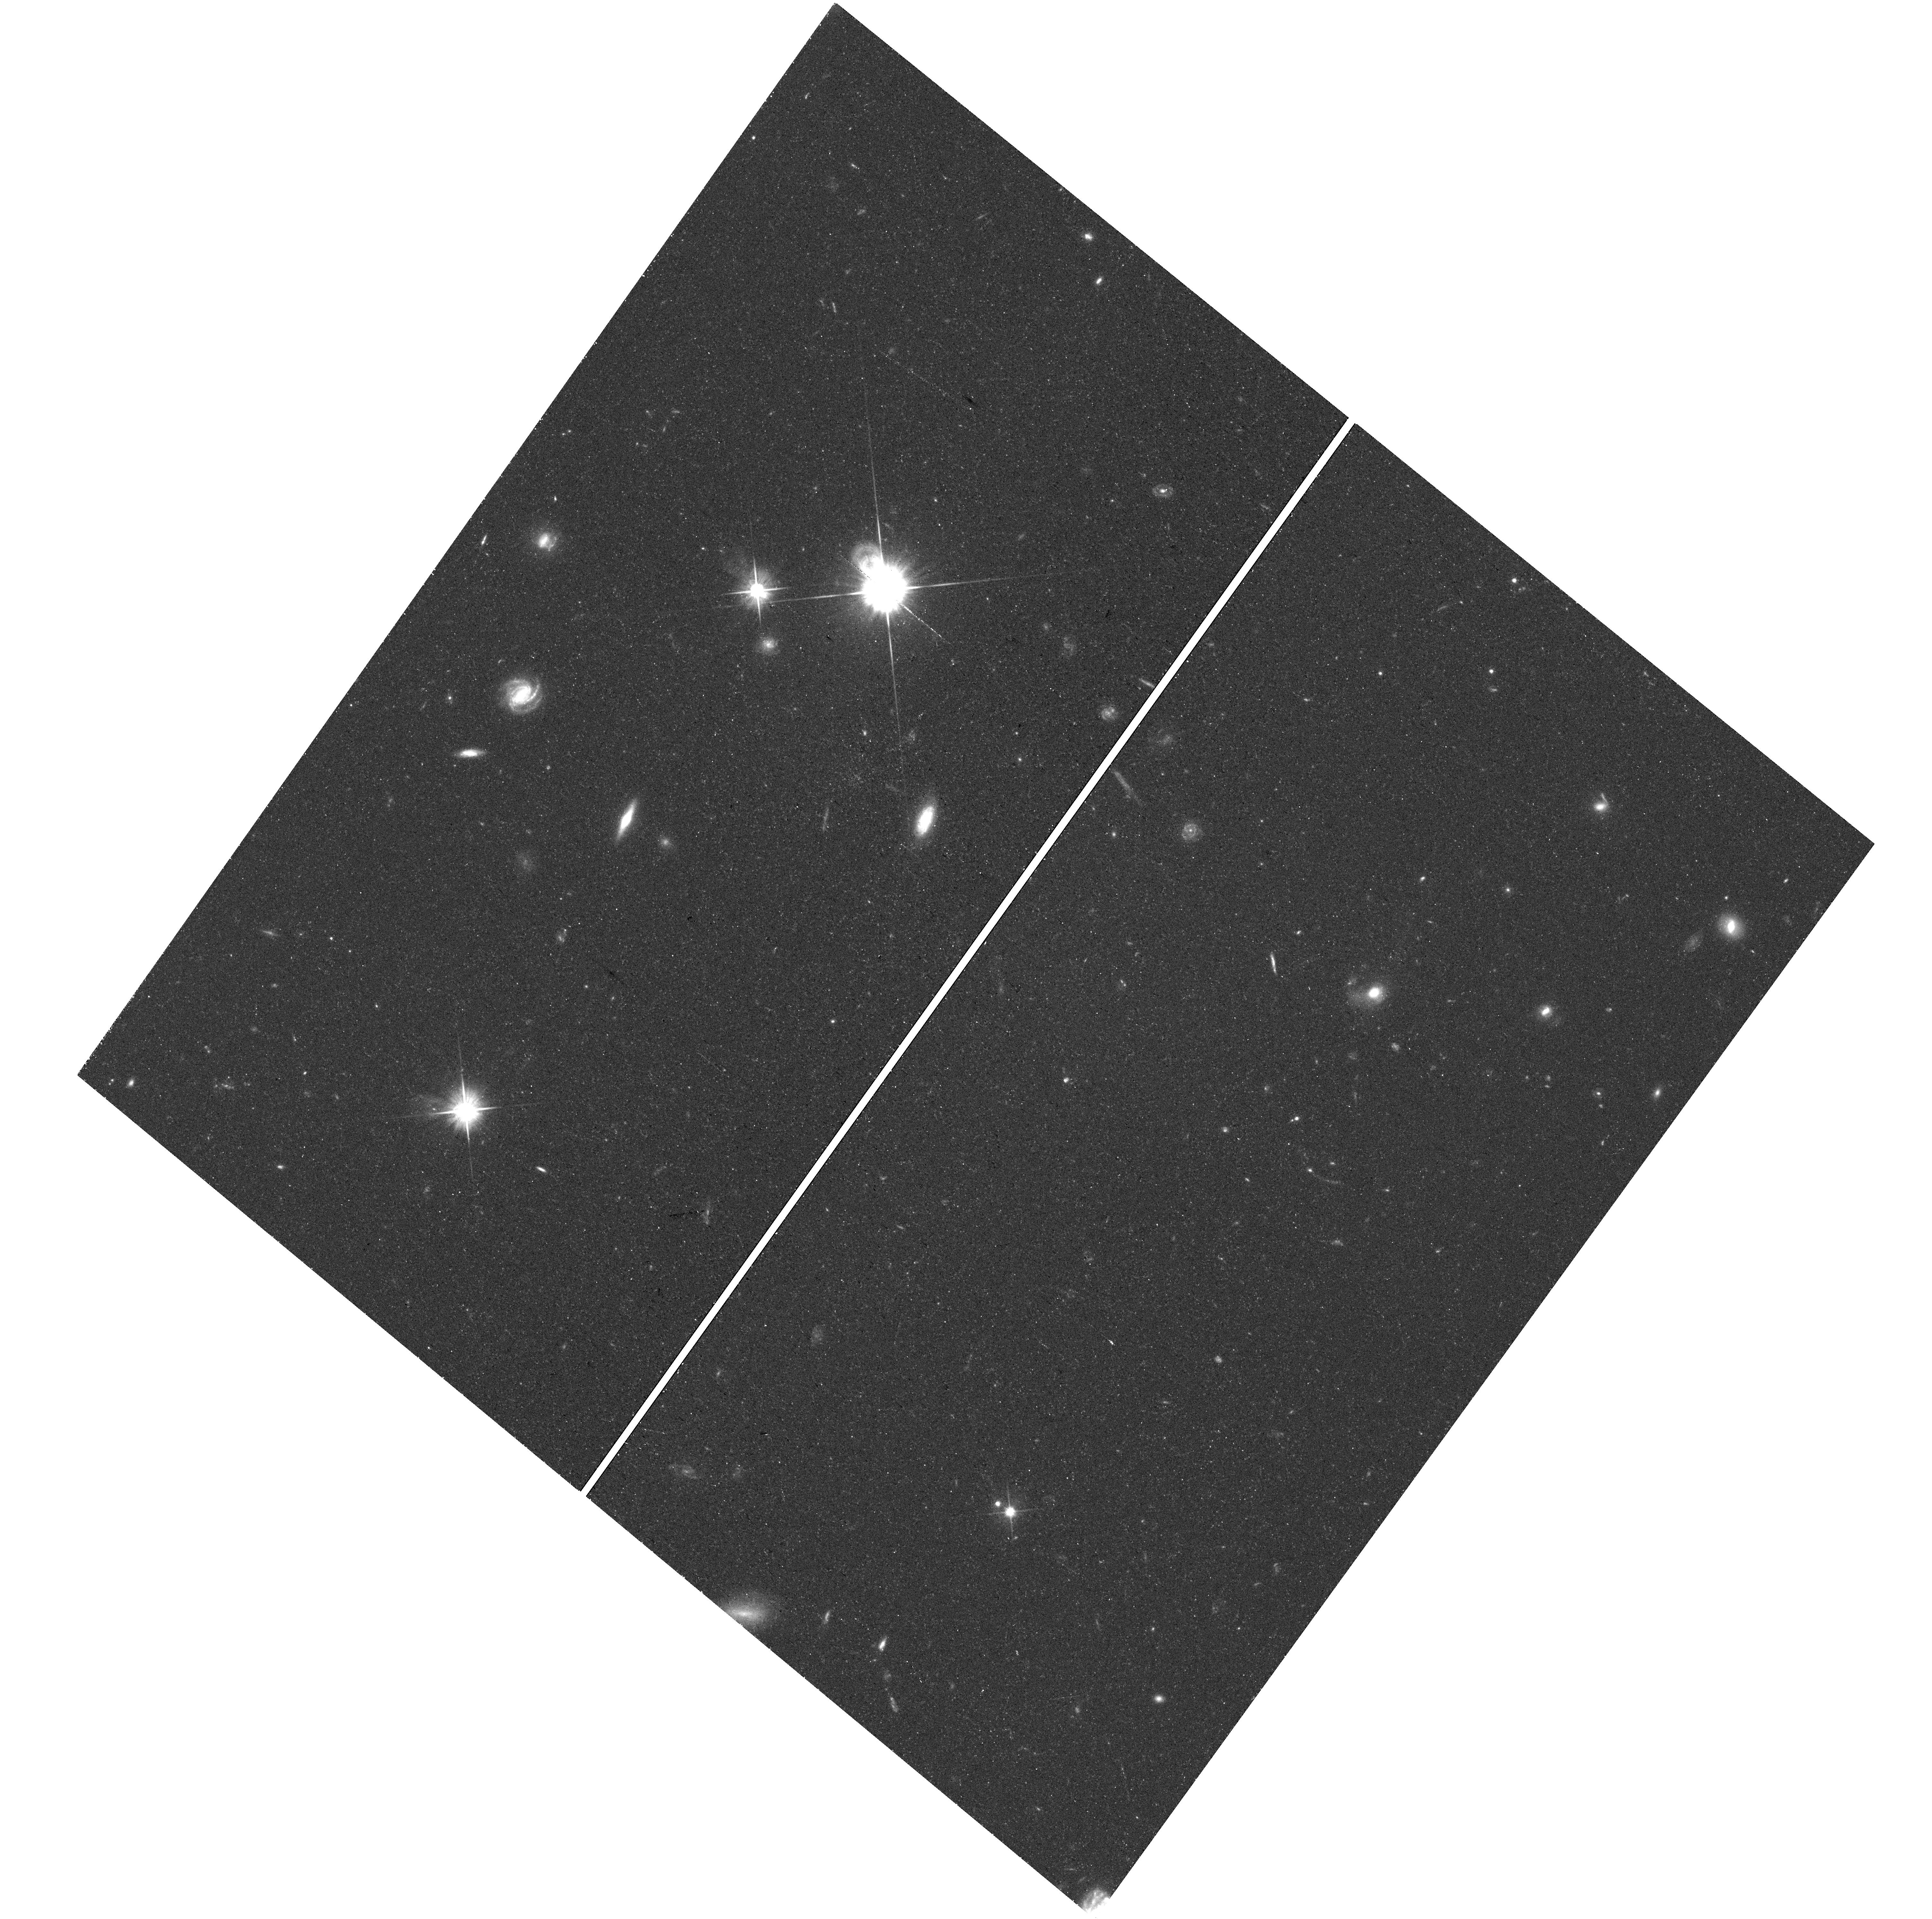
Target: field at RA 155.767°, Dec 42.124°
Instrument: WFC3/UVIS
Filter: F606W
Exposure: 36 min
Observation ID: hst_16791_56_wfc3_uvis_f606w_iemv56

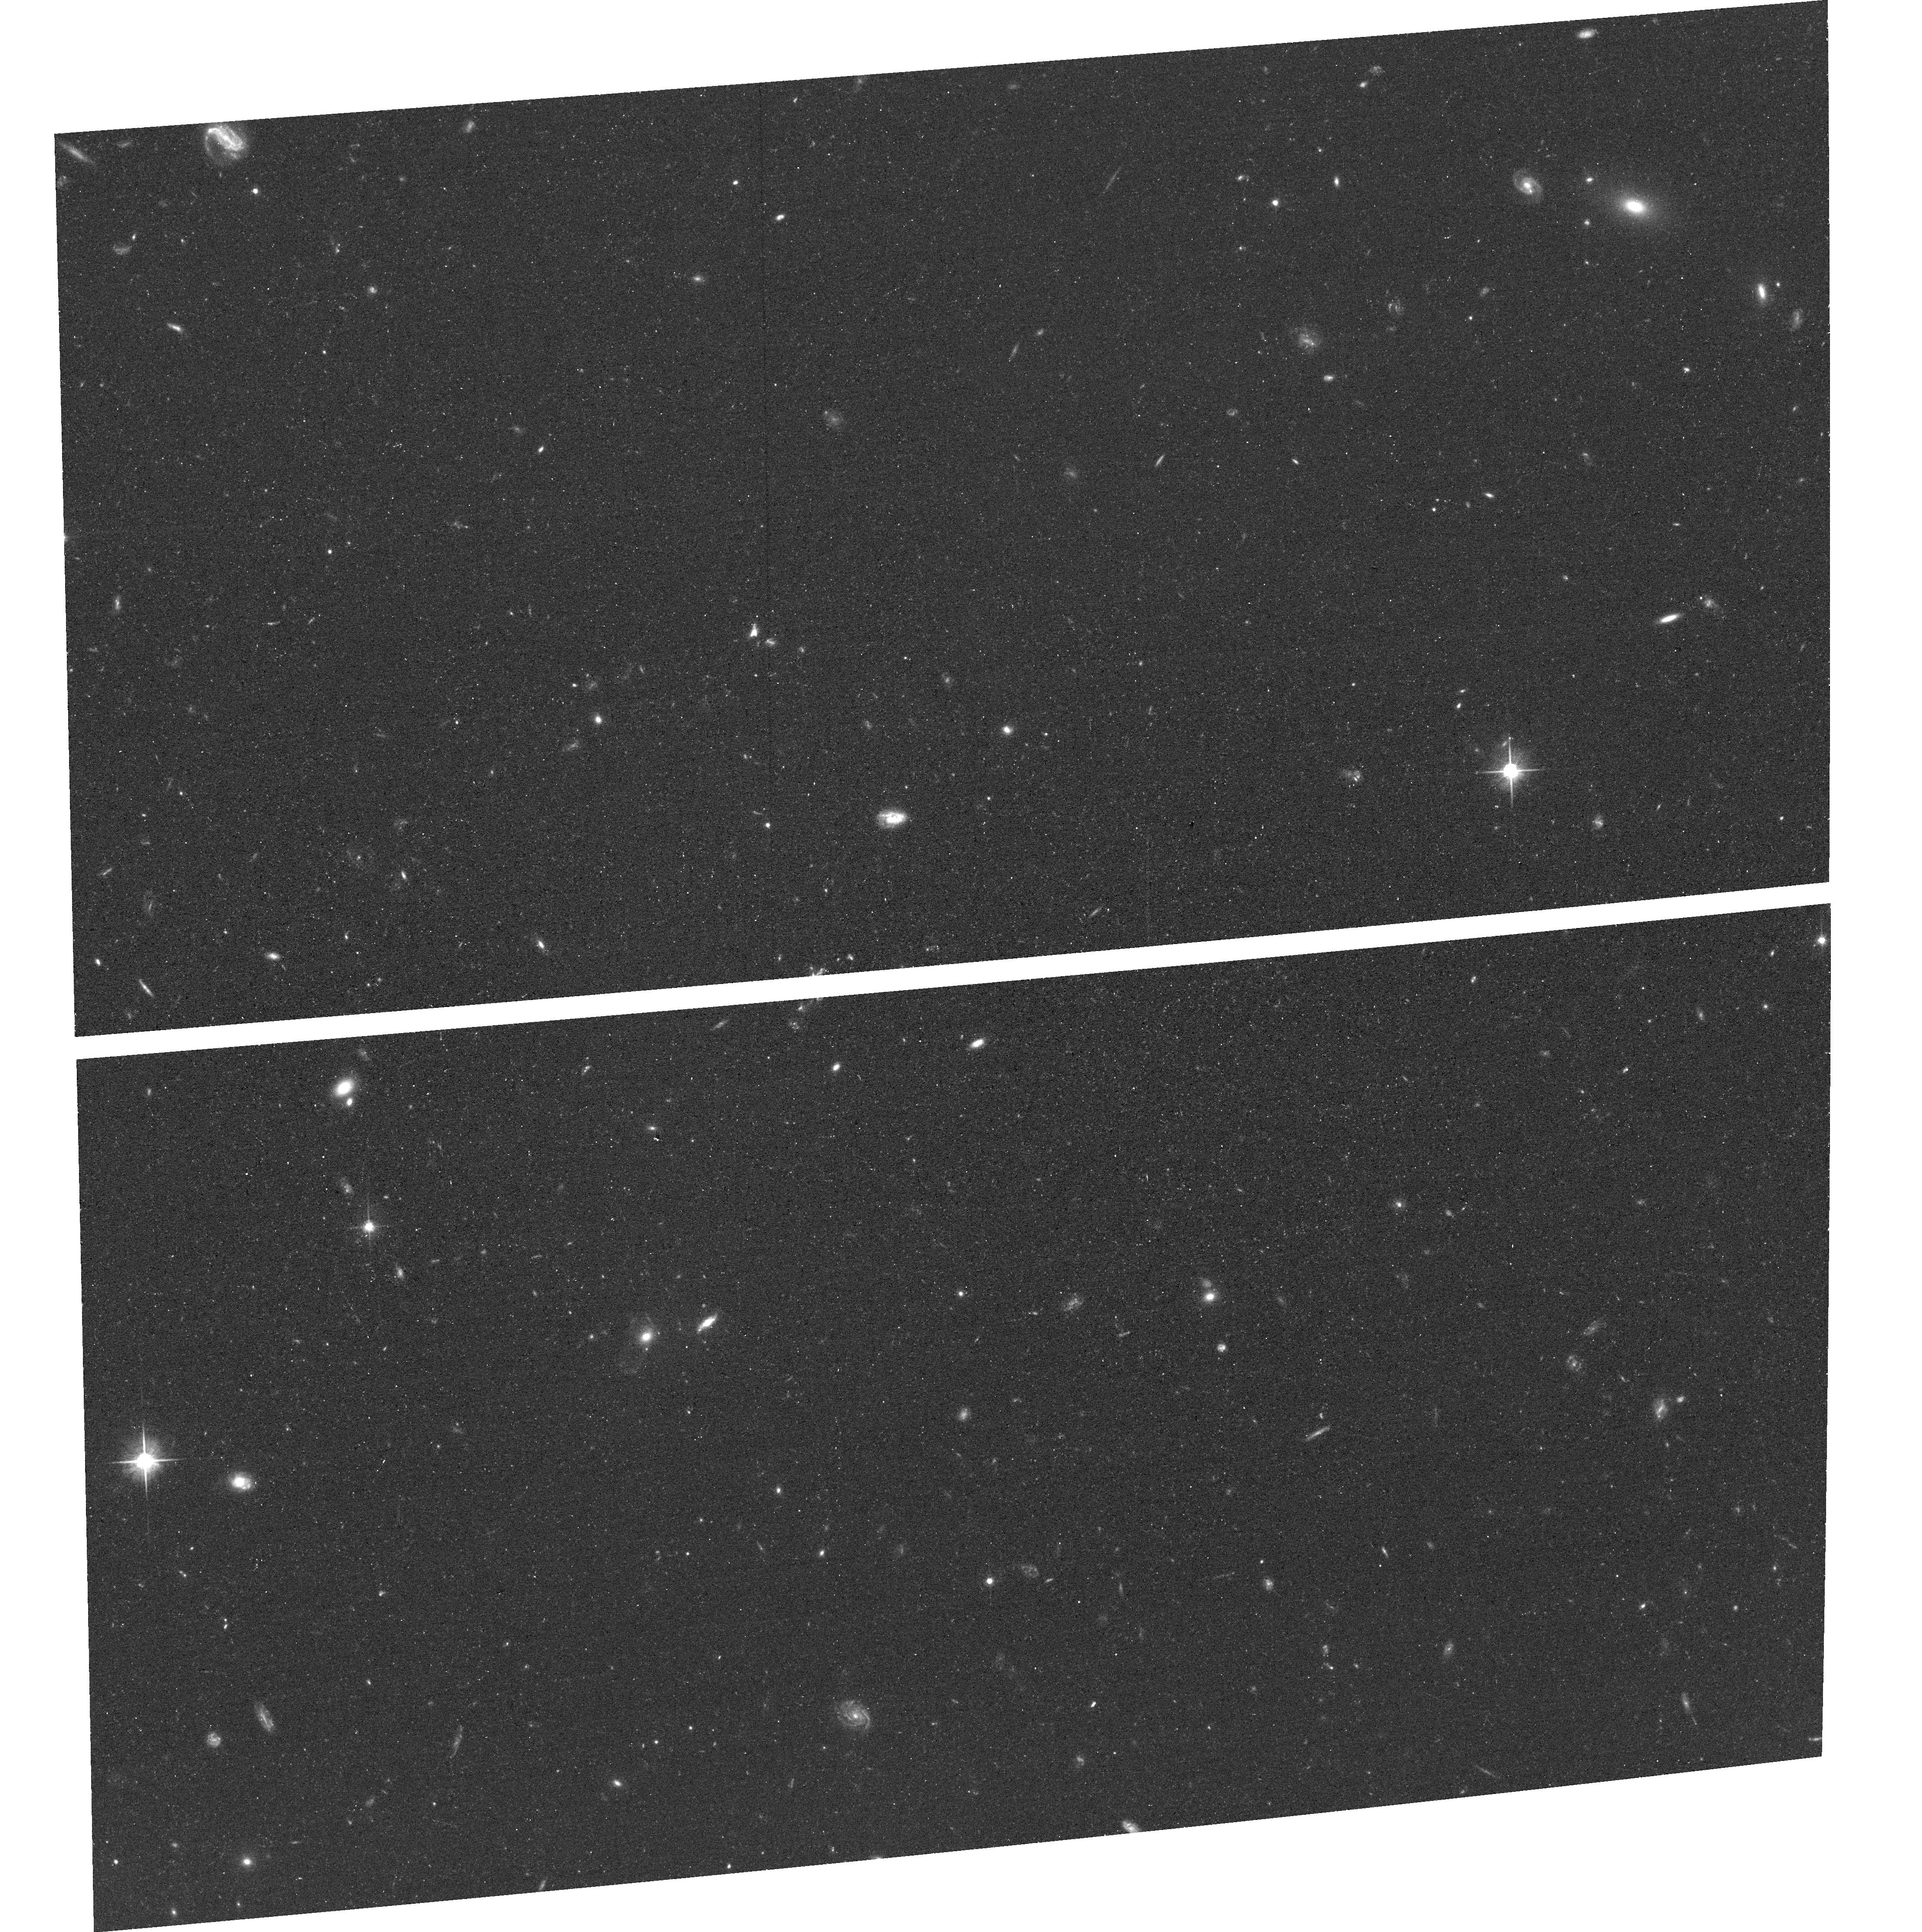
Target: SPUR3
Instrument: ACS/WFC
Filter: F606W
Exposure: 36 min
Observation ID: hst_16791_53_acs_wfc_f606w_jemv53

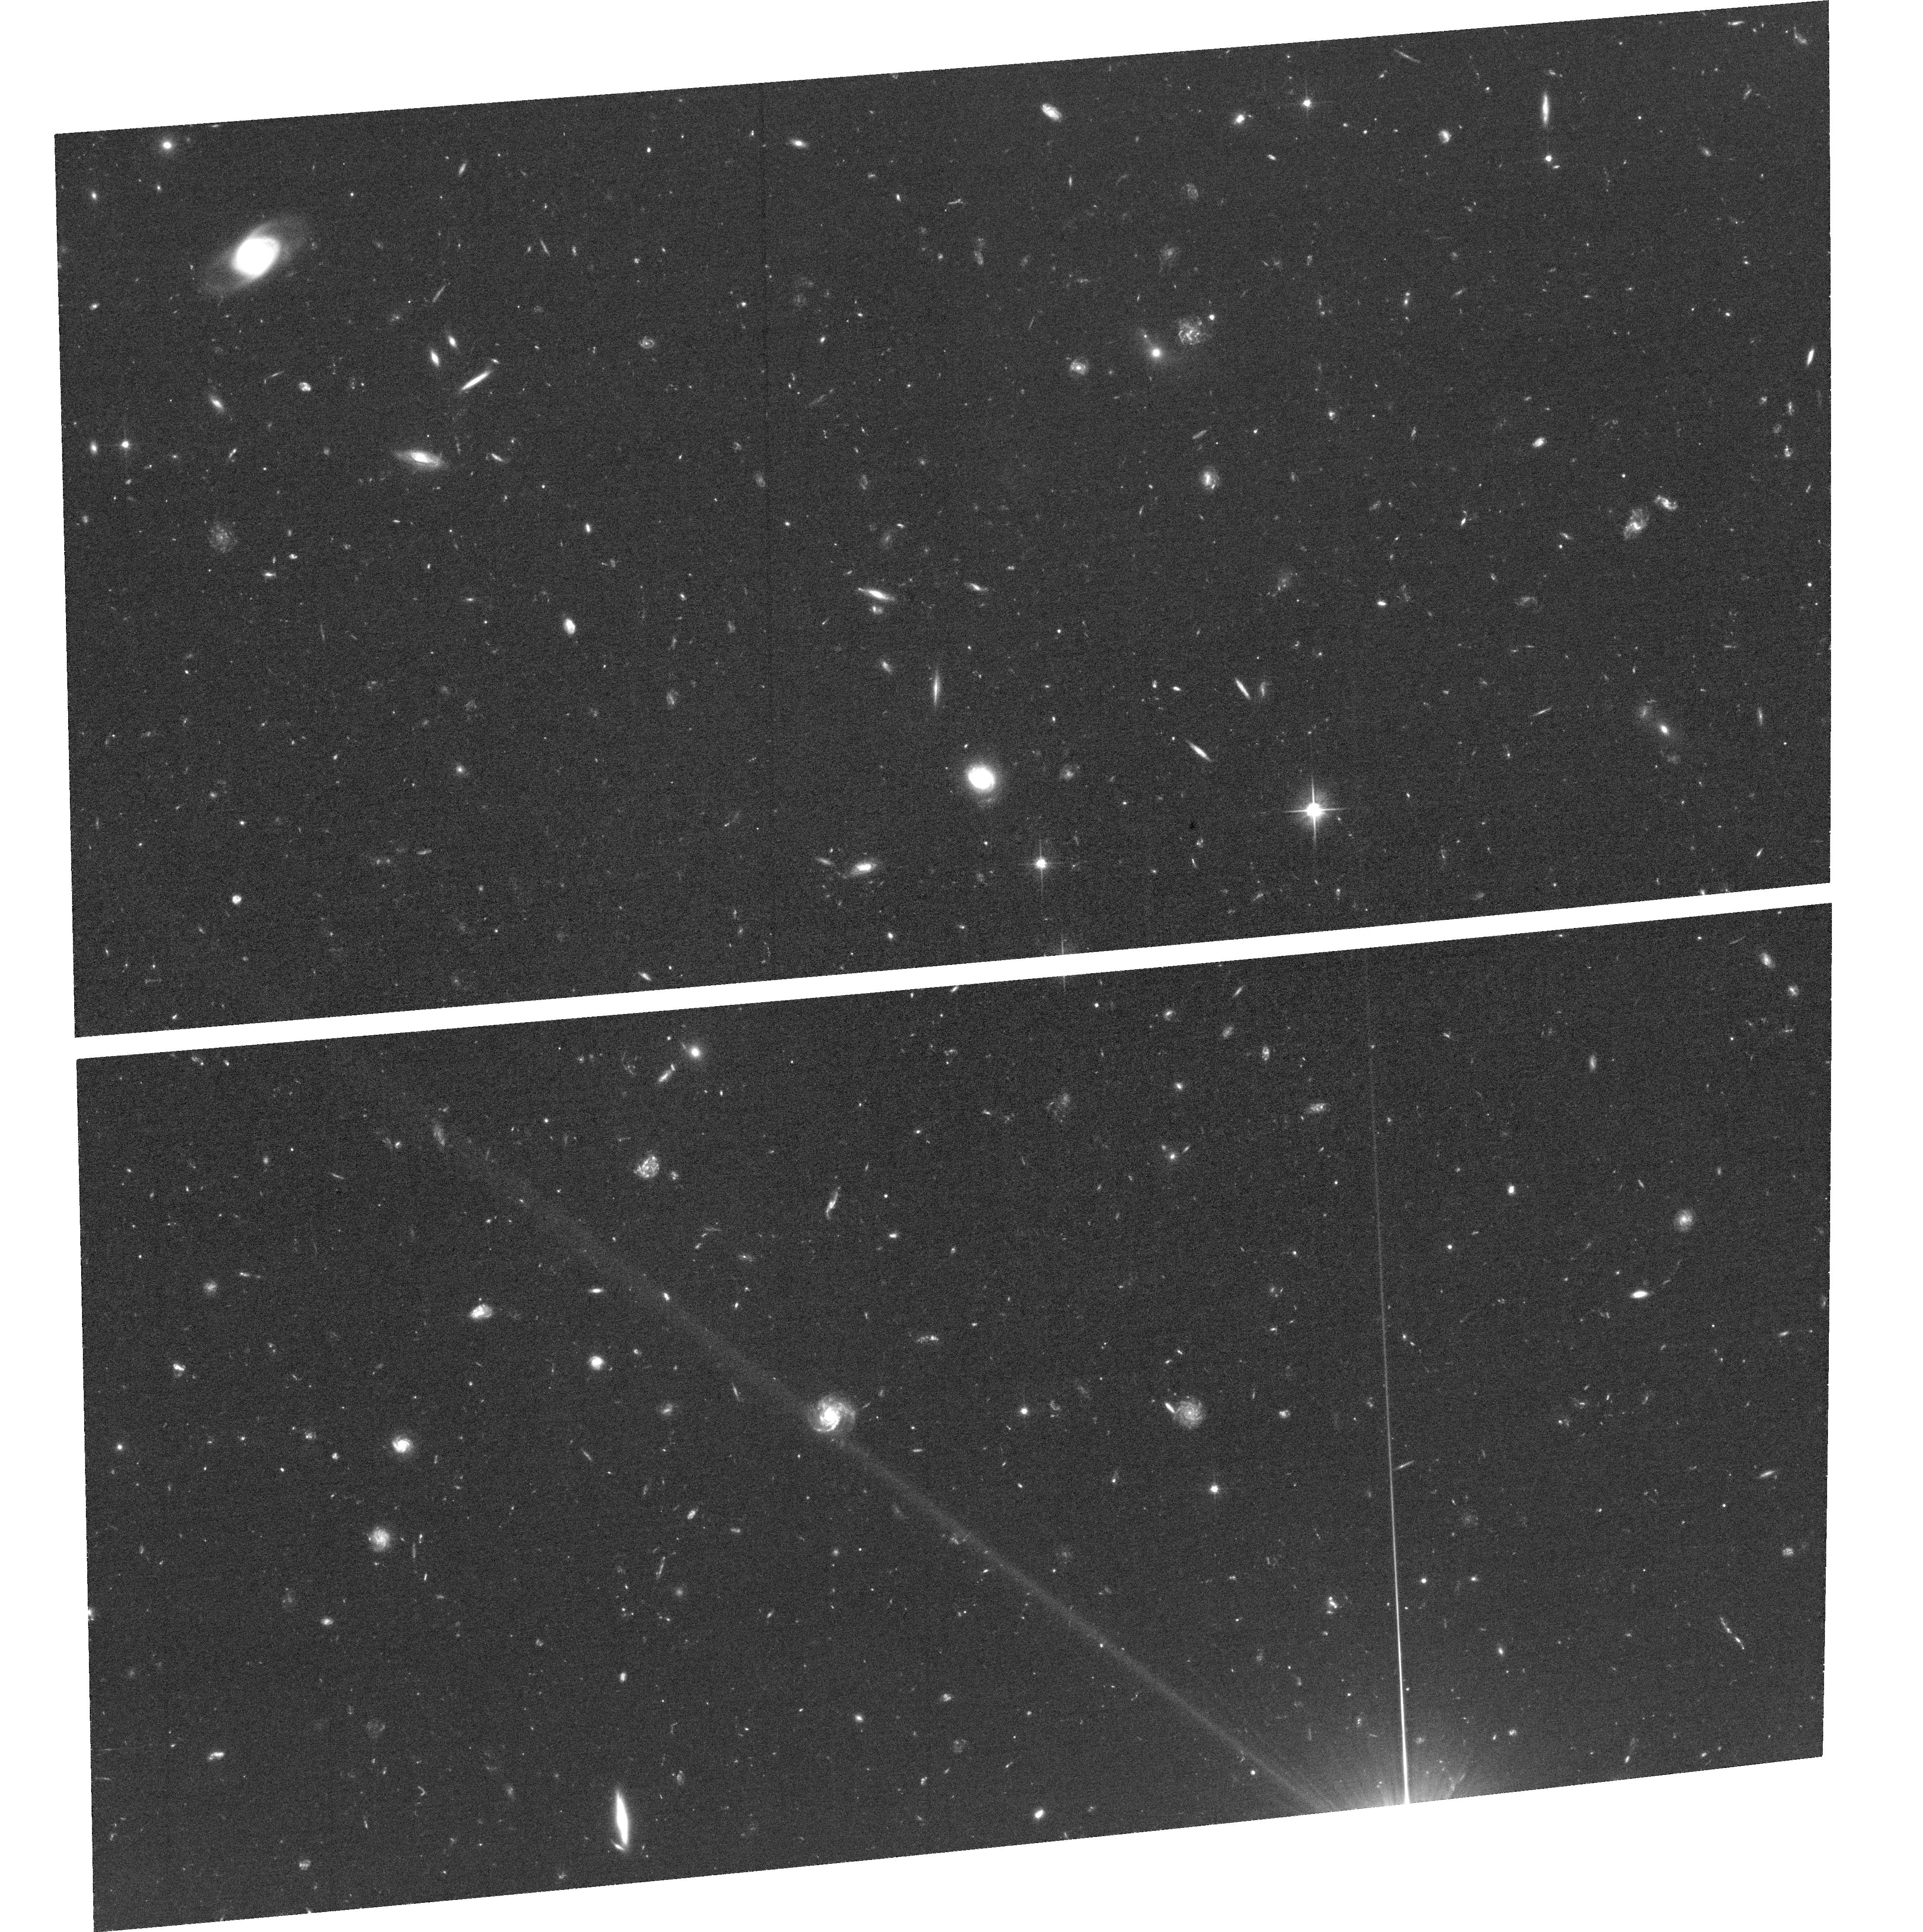
Target: SPUR1
Instrument: ACS/WFC
Filter: F606W
Exposure: 1.7 h
Observation ID: hst_16791_01_acs_wfc_f606w_jemv01

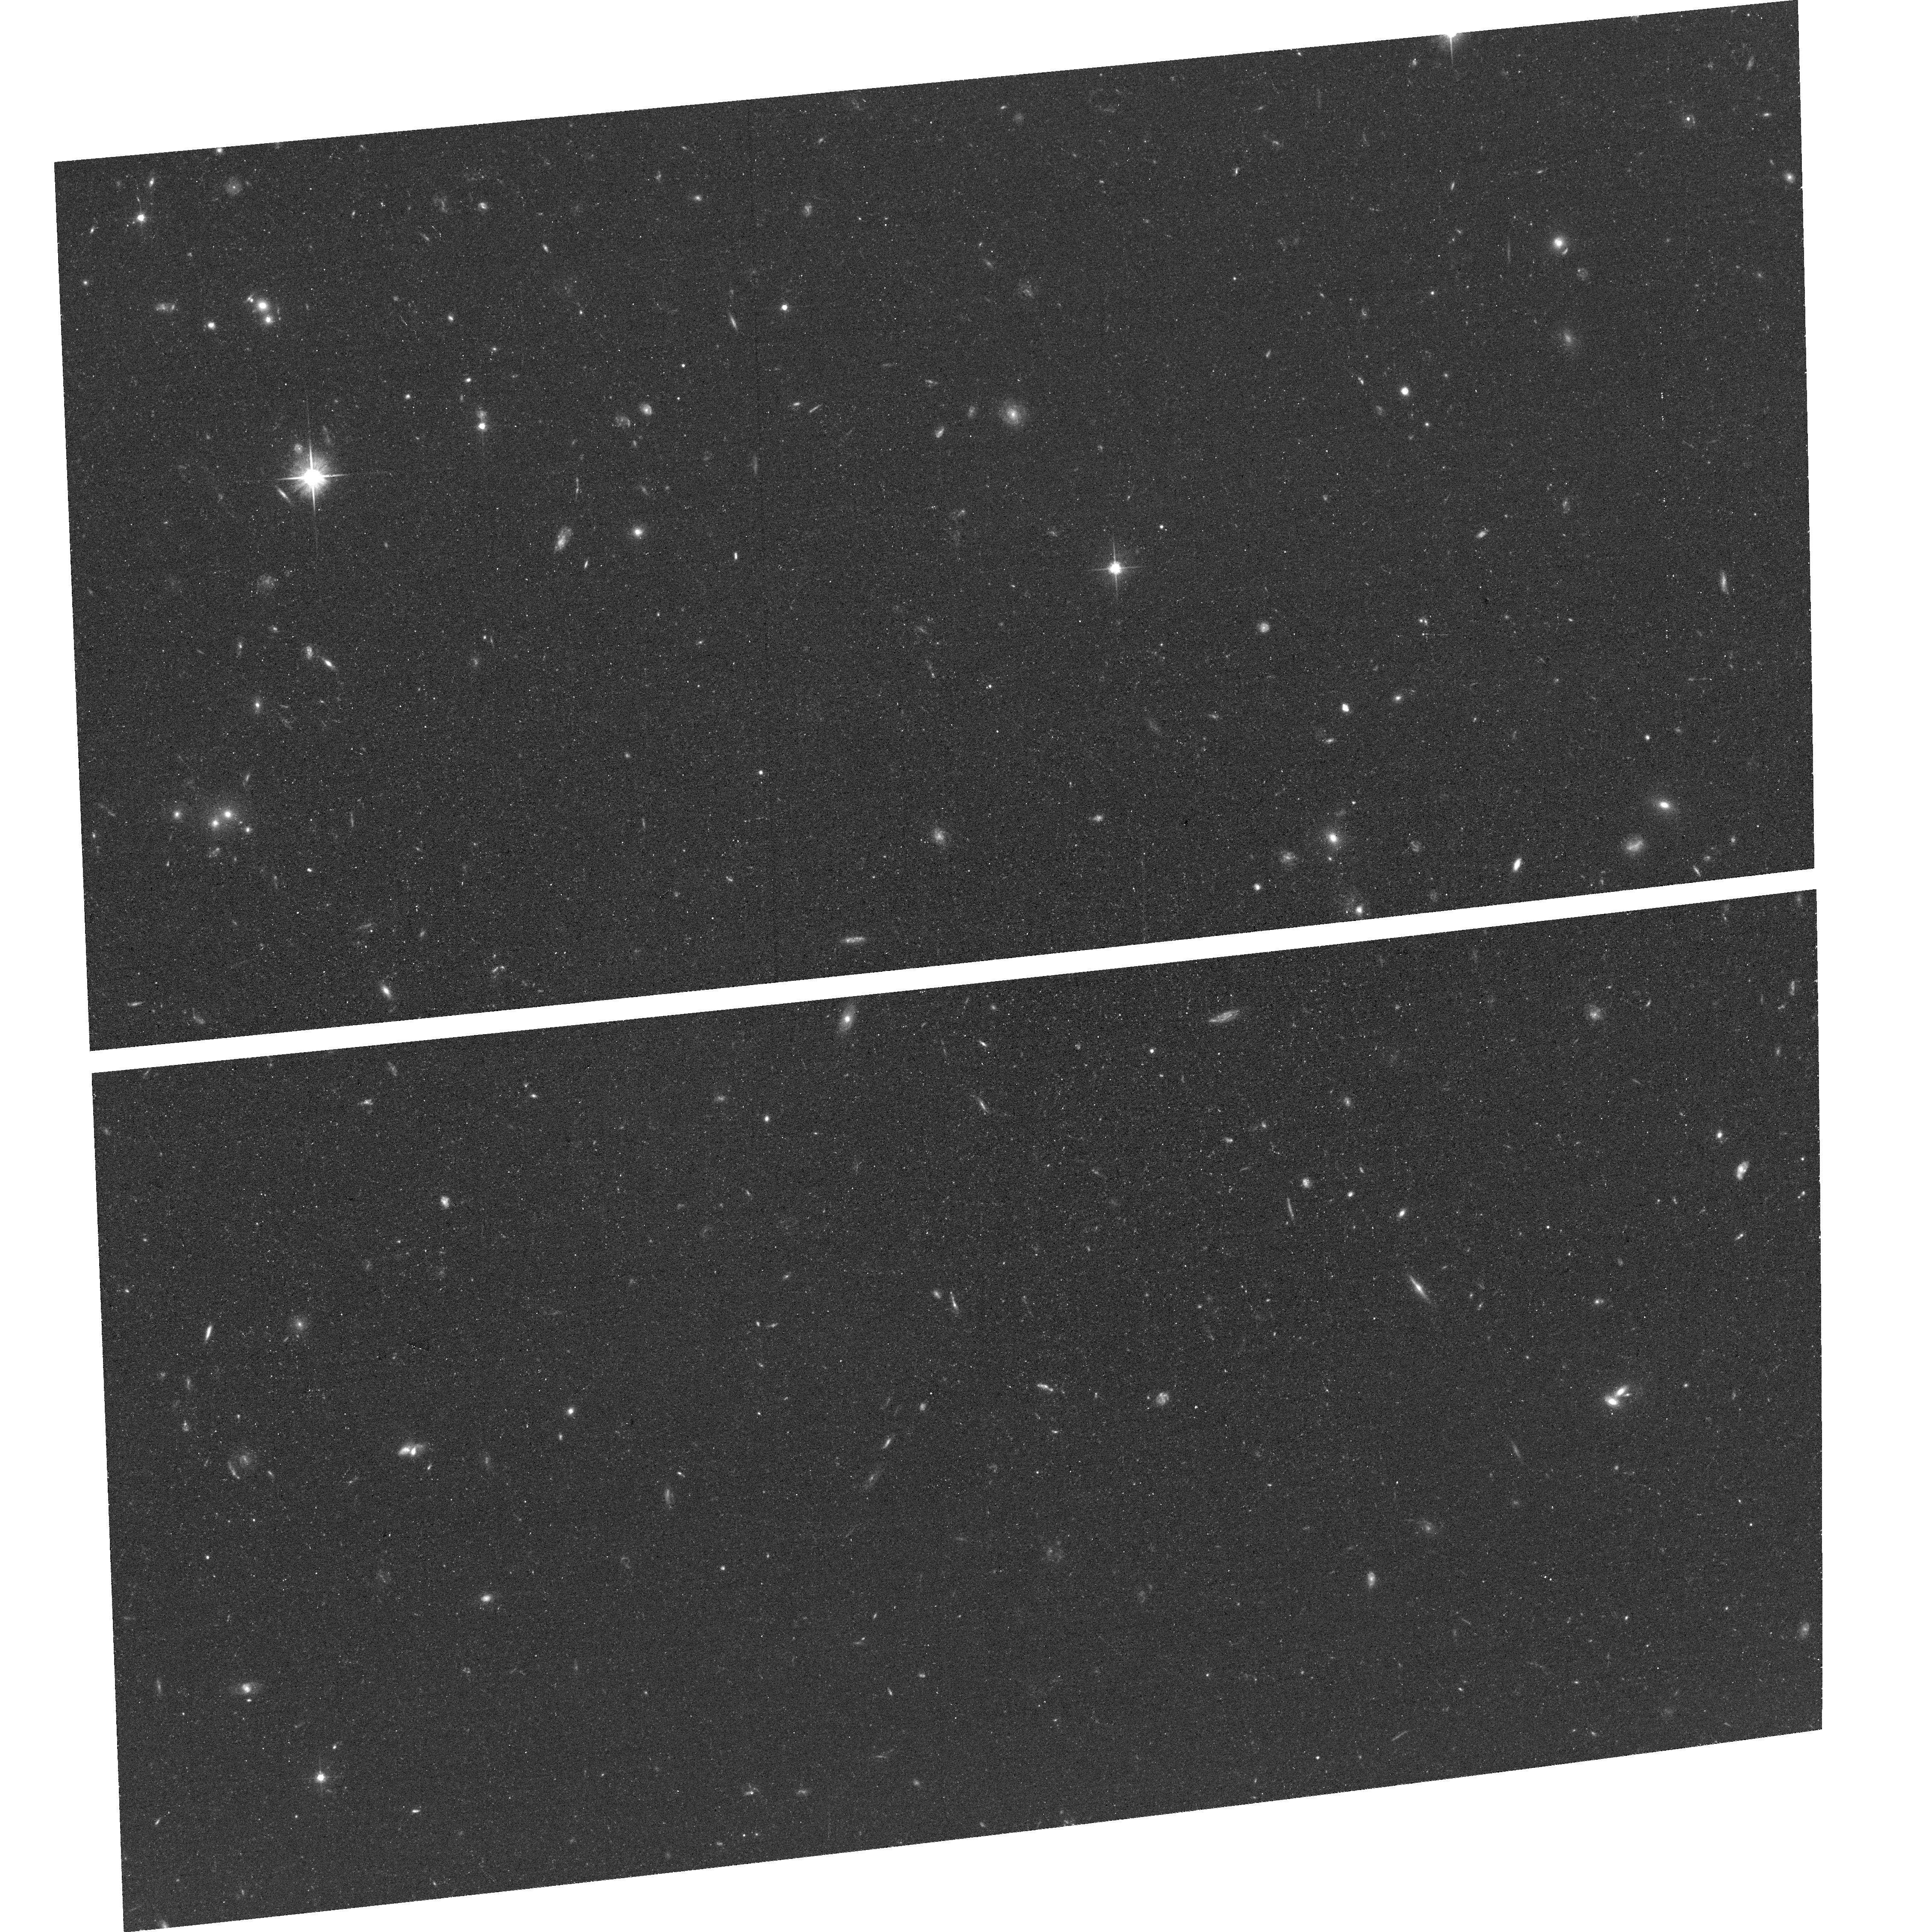
Target: SPUR2
Instrument: ACS/WFC
Filter: F606W
Exposure: 36 min
Observation ID: hst_16791_52_acs_wfc_f606w_jemv52

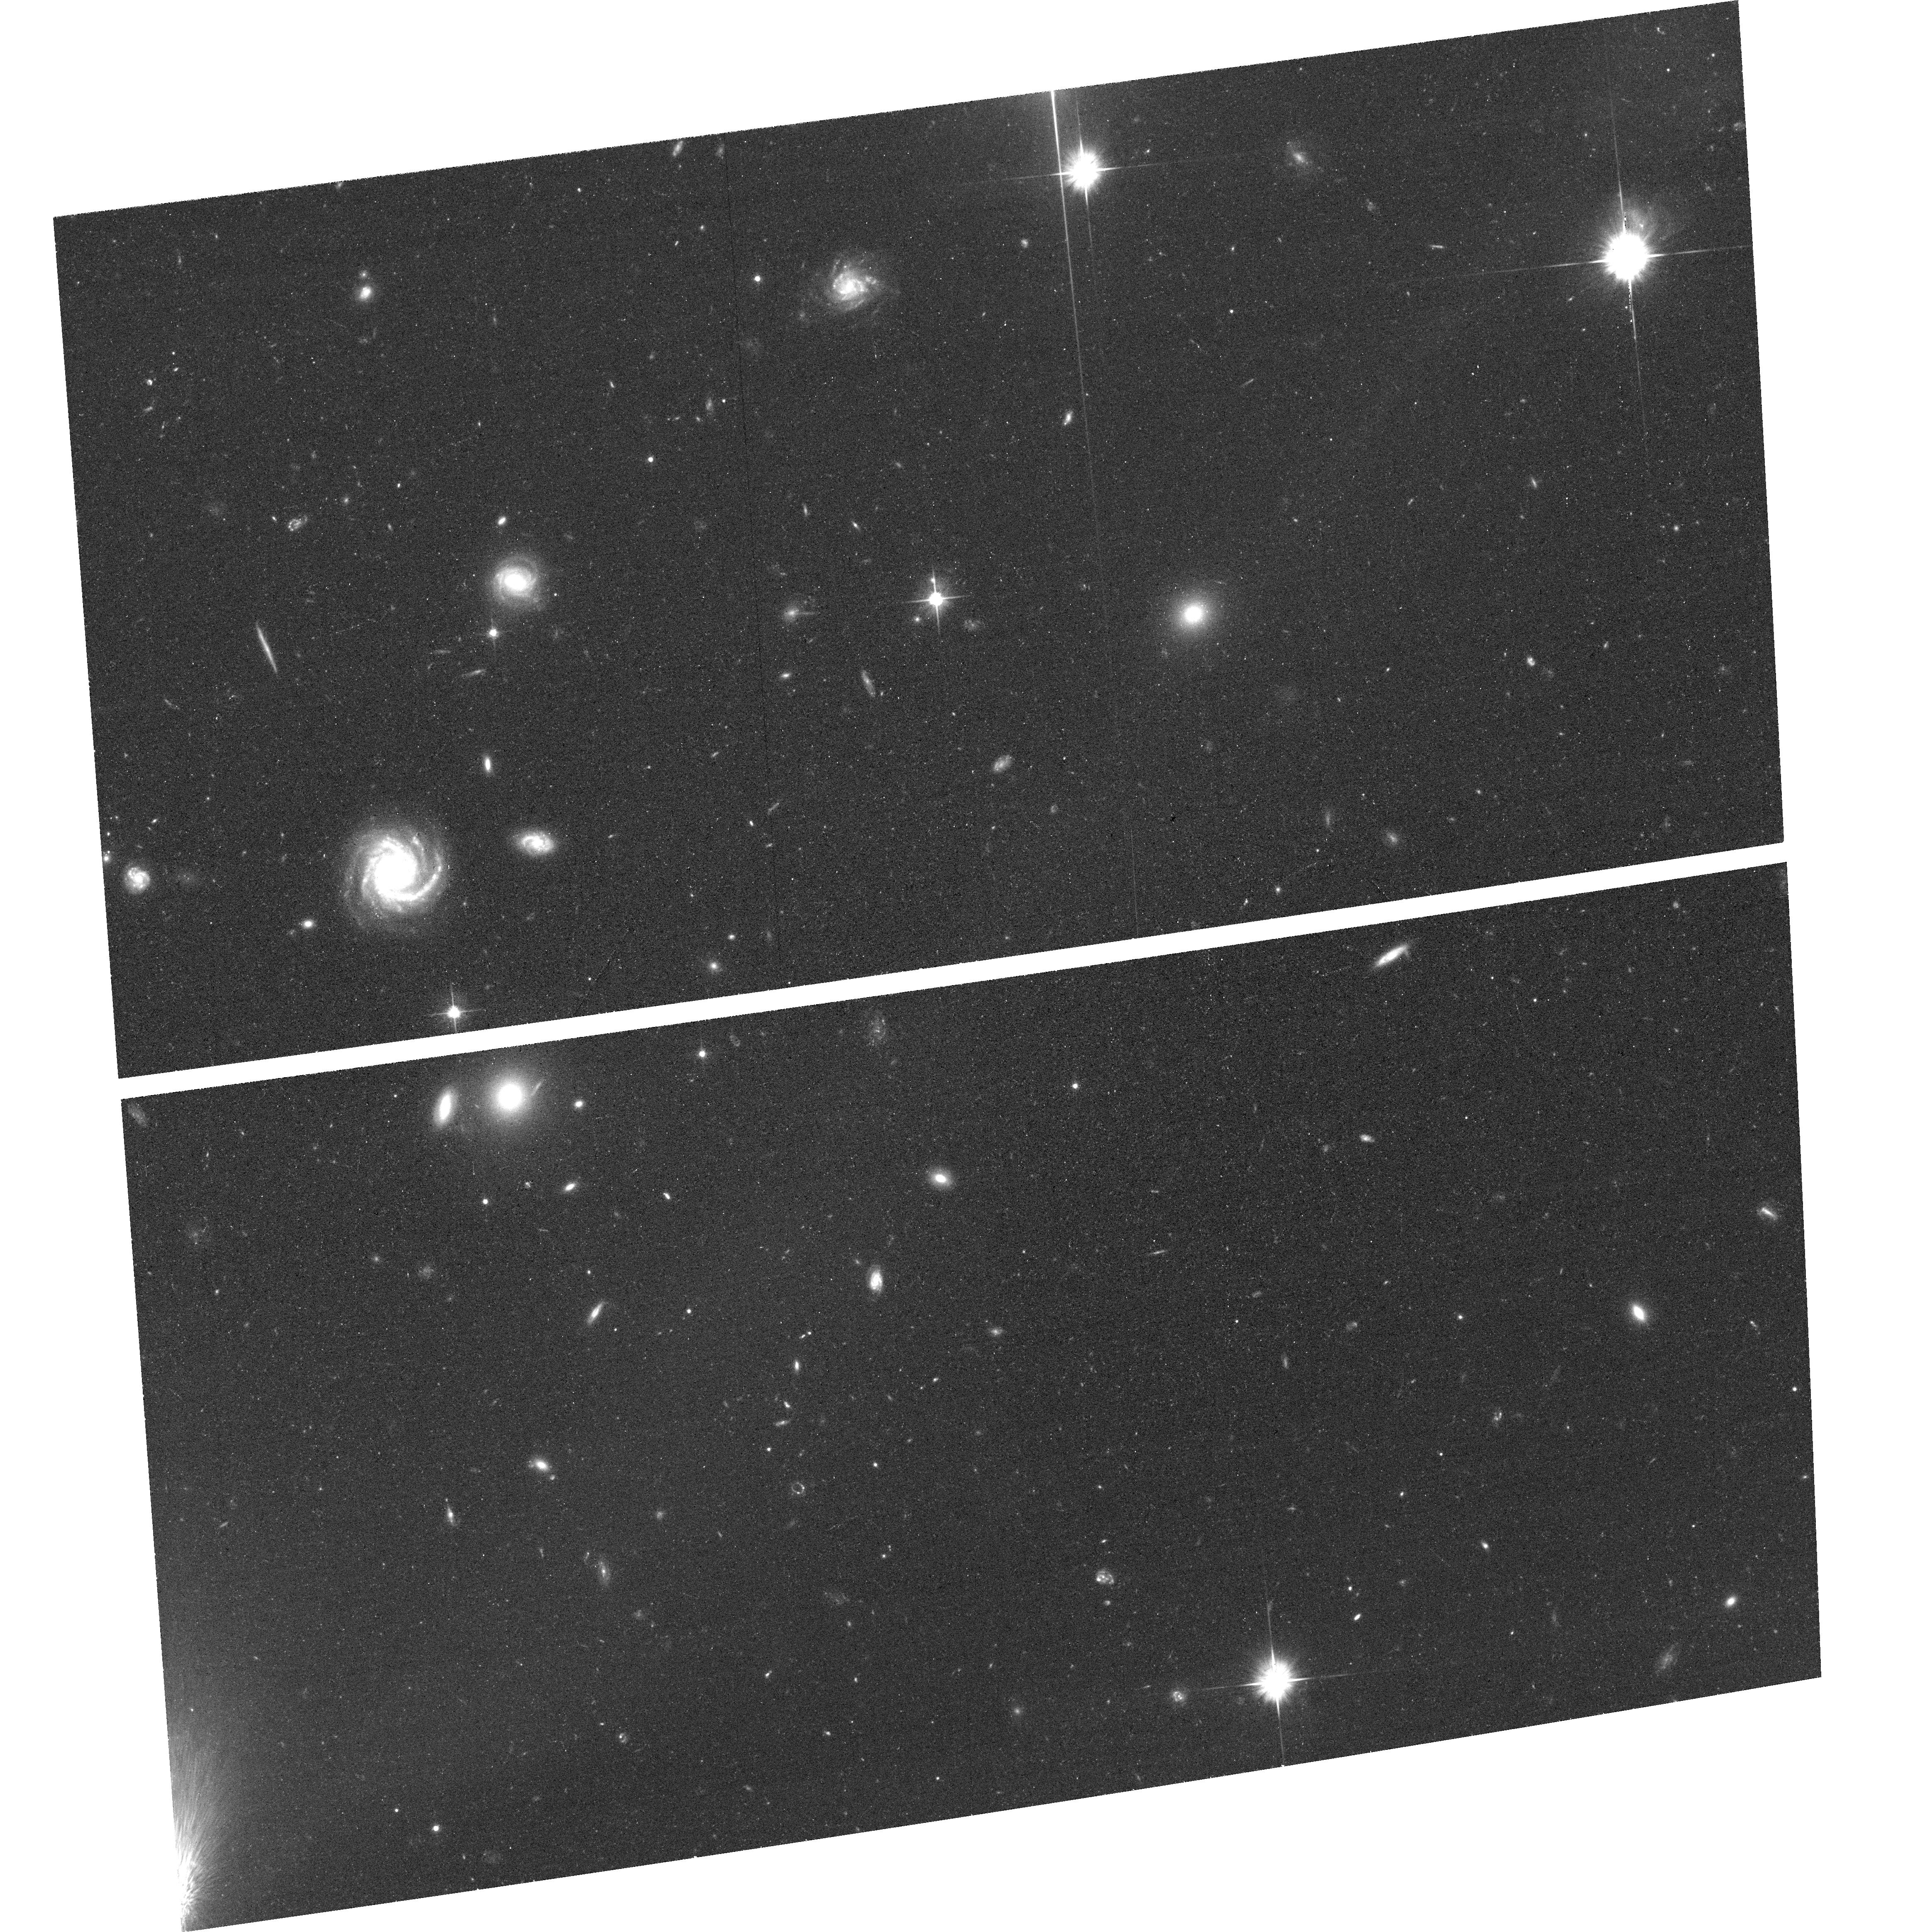
Target: STREAME1
Instrument: ACS/WFC
Filter: F606W
Exposure: 34 min
Observation ID: hst_16791_07_acs_wfc_f606w_jemv07

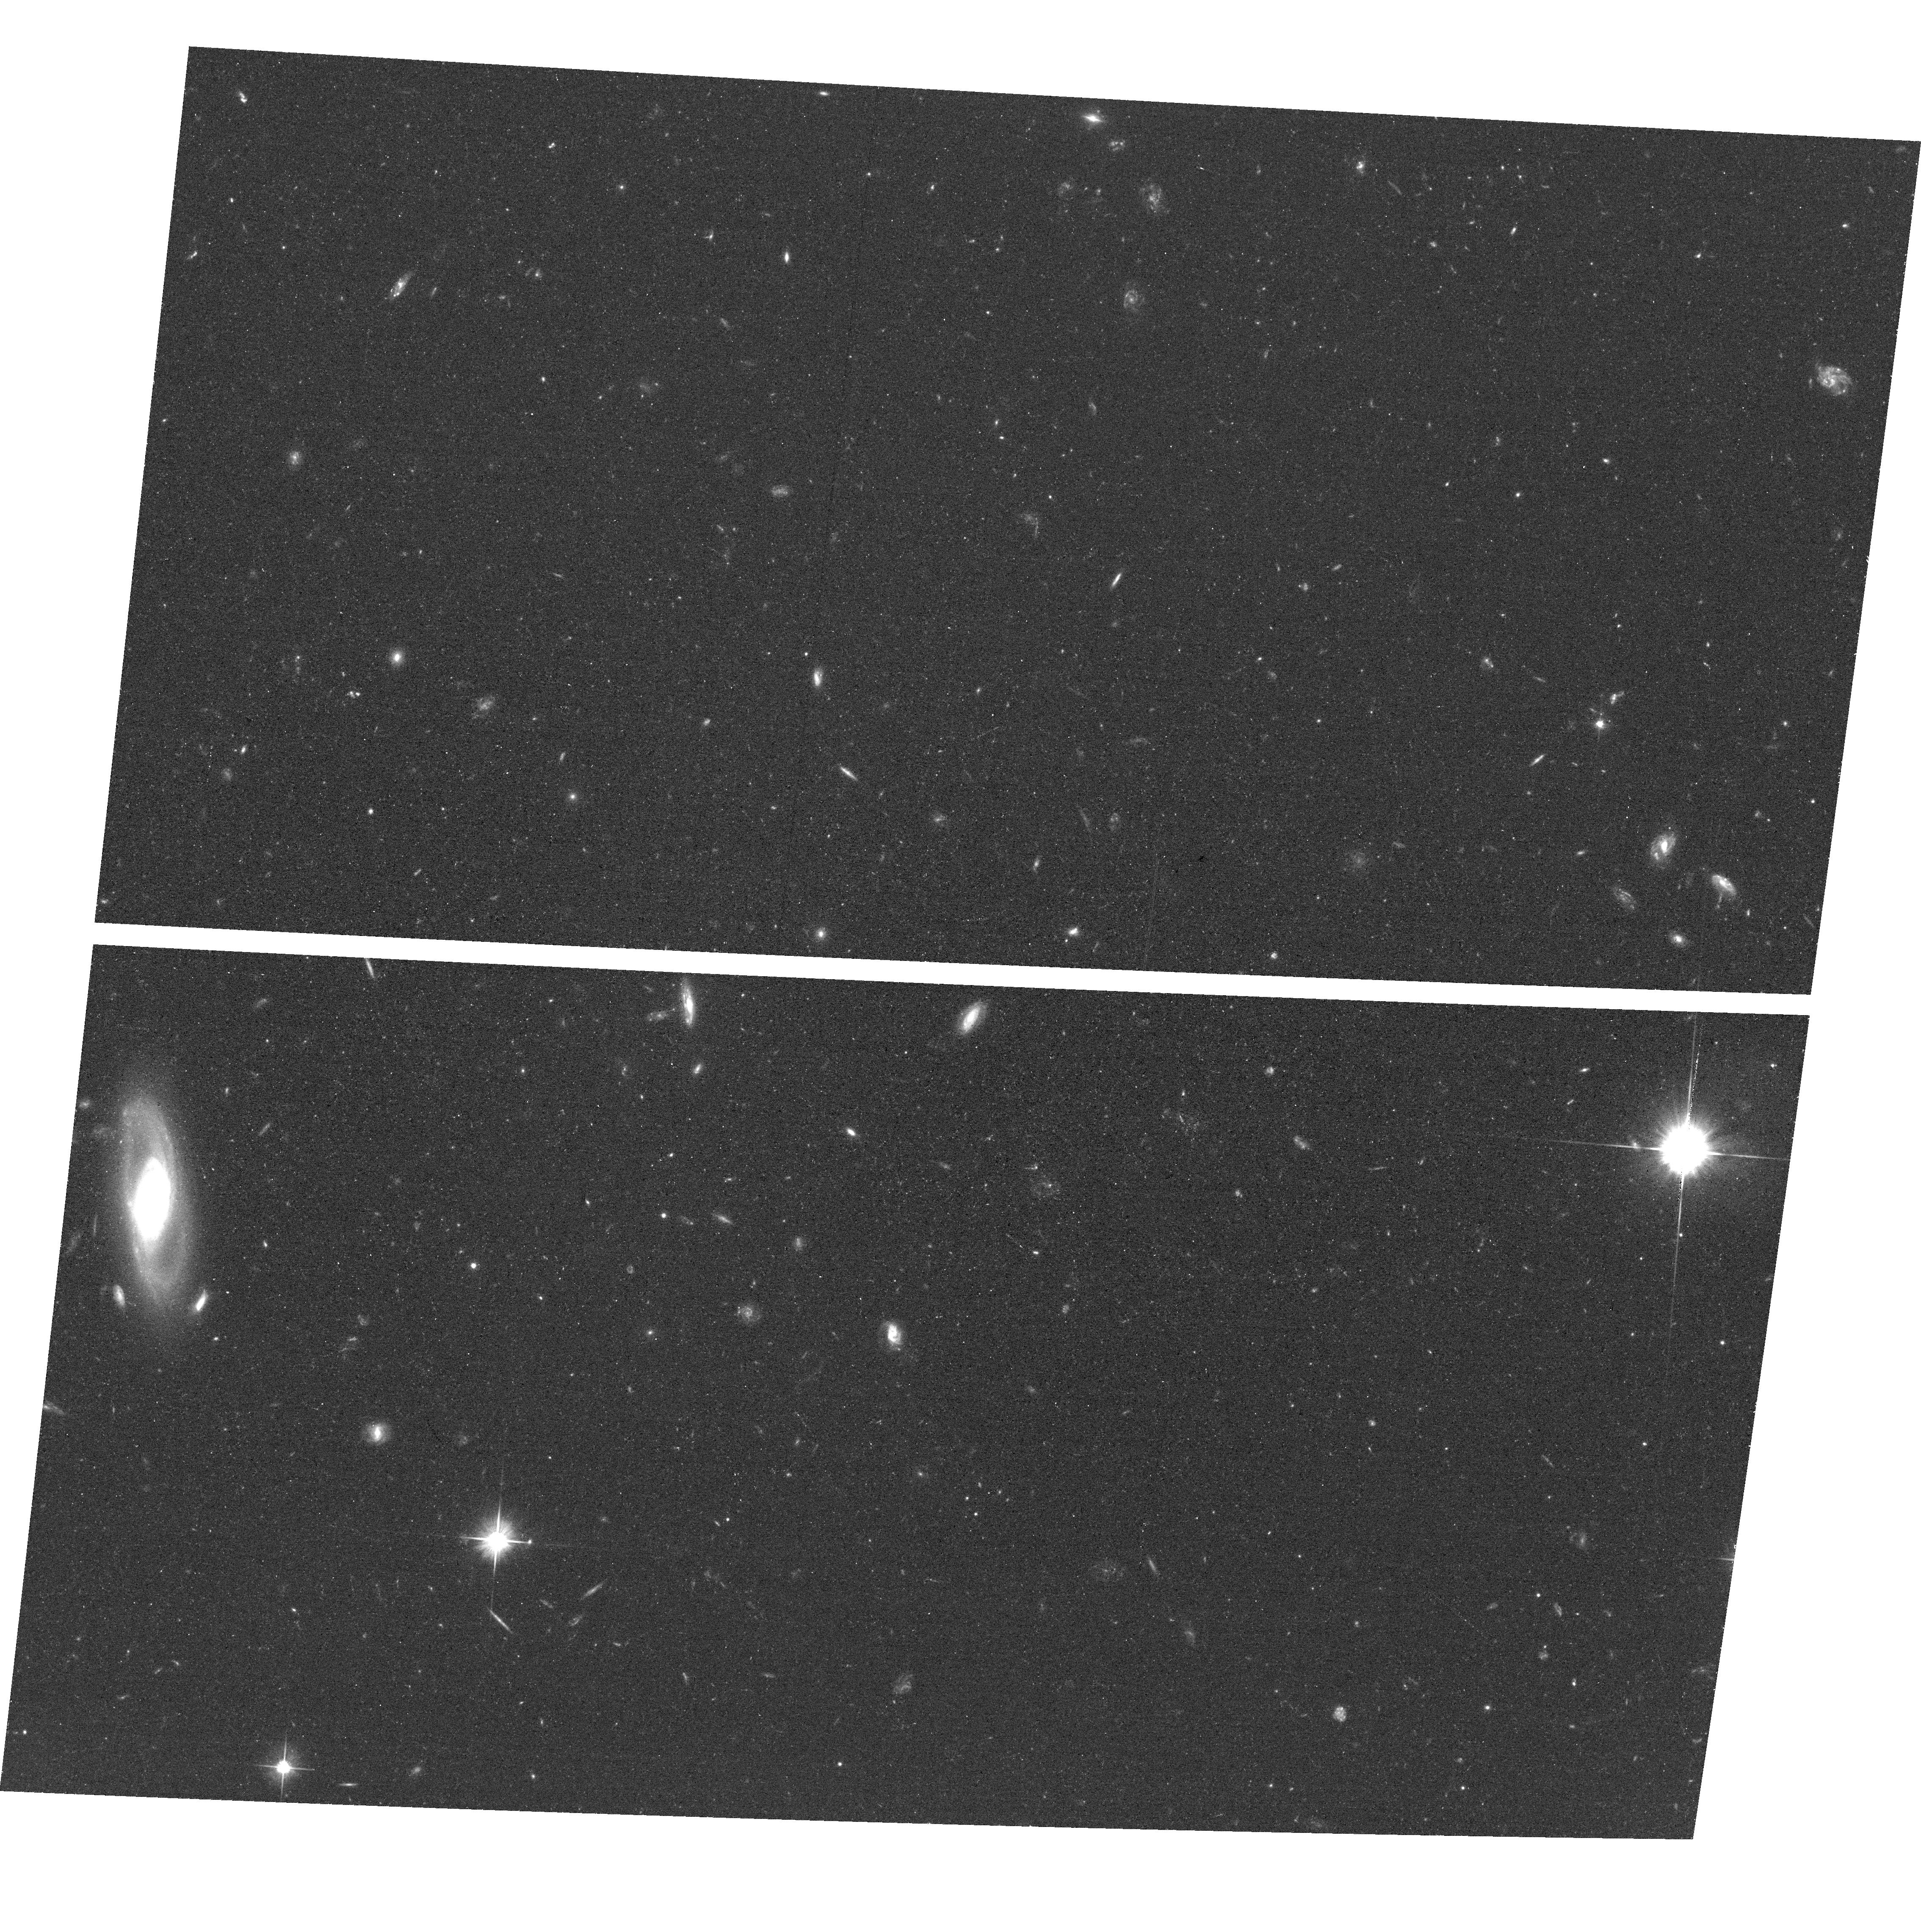
Target: STREAMW2
Instrument: ACS/WFC
Filter: F606W
Exposure: 34 min
Observation ID: hst_16791_12_acs_wfc_f606w_jemv12

Cold Dark Matter and the GD-1 Stellar Stream (PI: Bonaca, Ana)

We propose to use HST to characterize a dark-matter subhalo in the Milky Way. Tidally disrupted globular clusters create thin and kinematically cold stellar streams that are extremely sensitive to any gravitational perturbation. Orbiting in the Milky Way halo, these streams provide a unique opportunity to test for the presence of perturbing dark-matter subhalos. Gaps discovered along streams provide tentative evidence for dark matter influence, but their origin remains uncertain as stream gaps alone can be due to baryonic effects as well. Recently, Gaia observations of the GD-1 stellar stream have revealed a spur of stars associated with one of the gaps in the stream. Such features naturally arise when a stream encounters a massive perturber, and have a unique 3D kinematic signature. We propose here to measure precise proper motions in the perturbed region of GD-1. We will target eight fields with ACS/WFC and parallel-observe with WFC3/UVIS in two epochs. Proper motion accuracies near 3 km/s will be achieved by measuring the relative motion between stream stars and background galaxies using established techniques that have already been successfully applied to other objects in the Local Group (e.g., LMC/SMC, Leo I, M31, Sgr and Lethe streams). A passing subhalo is expected to introduce differences in tangential velocity between the stream and the spur, and our data will have the precision to resolve these kinematic offsets. Our results will definitively establish whether GD-1 features are a signature of a dark matter subhalo. If HST confirms the subhalo origin of the gap, it will measure the physical properties of the subhalo and rule out all reasonable alternatives.